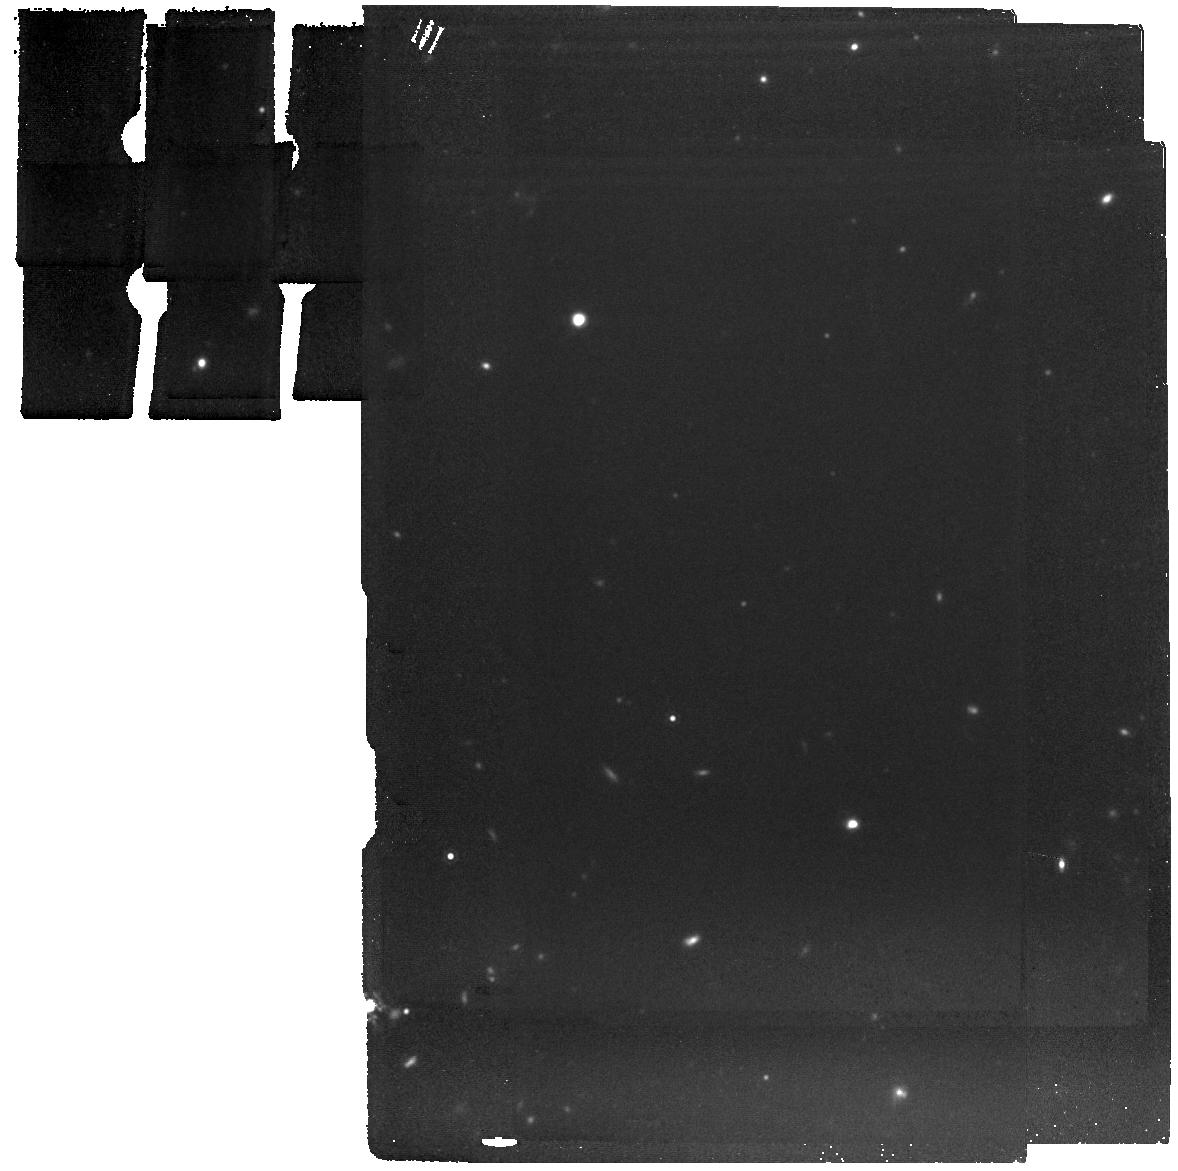
Target: SN-2007OD. Instrument: MIRI. Filter: F1280W. Exposure: 11 min. Observation ID: jw06049-o003_t005_miri_f1280w

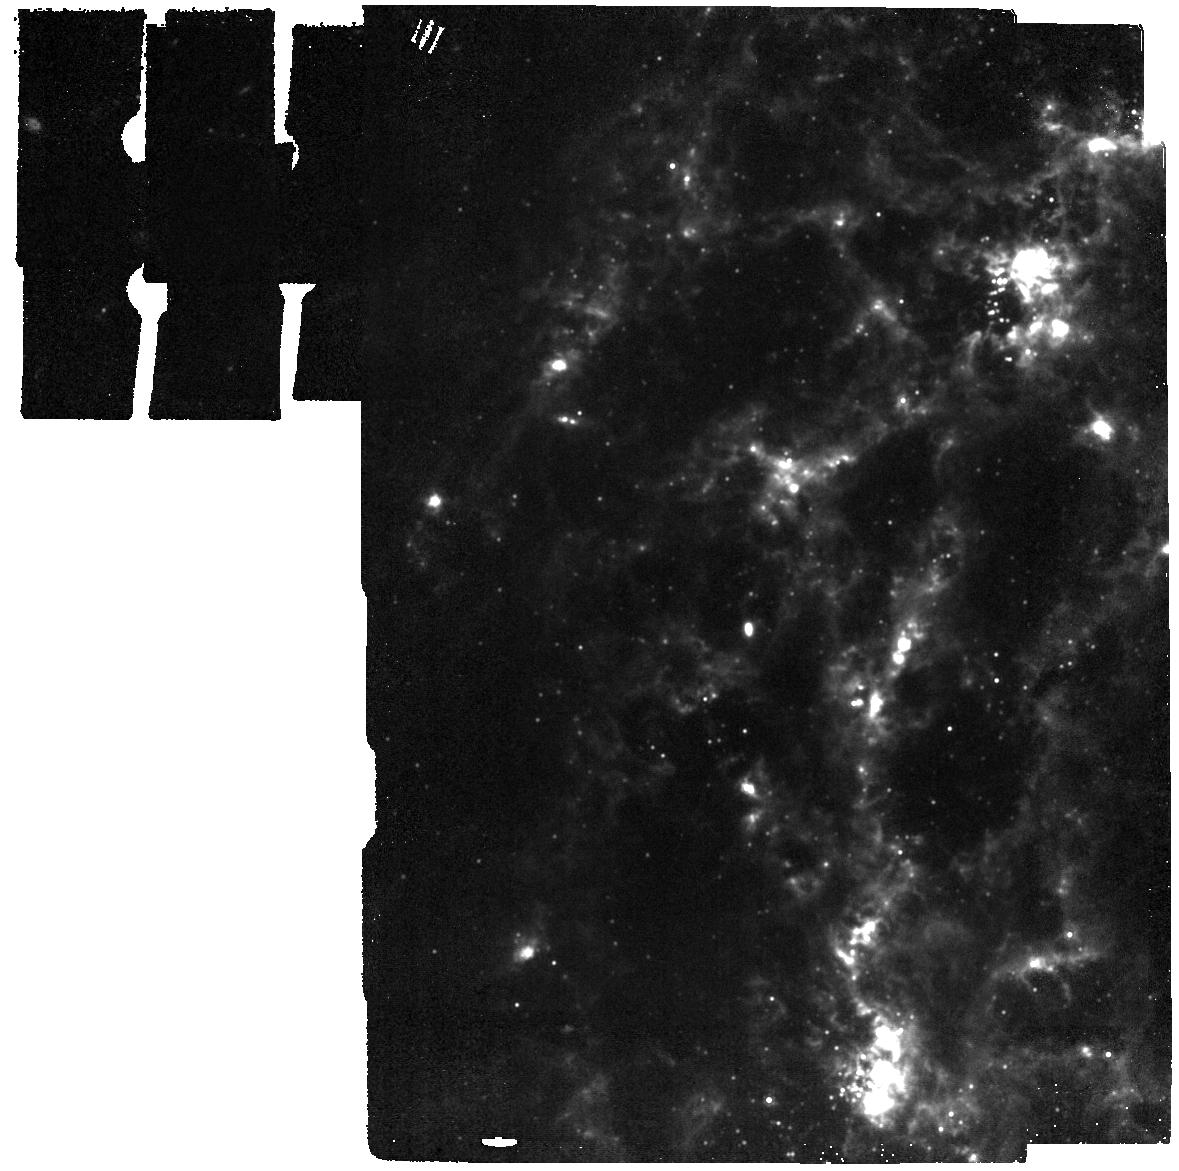
Target: SN-2003GD. Instrument: MIRI. Filter: F1000W. Exposure: 4 min. Observation ID: jw06049-o001_t001_miri_f1000w

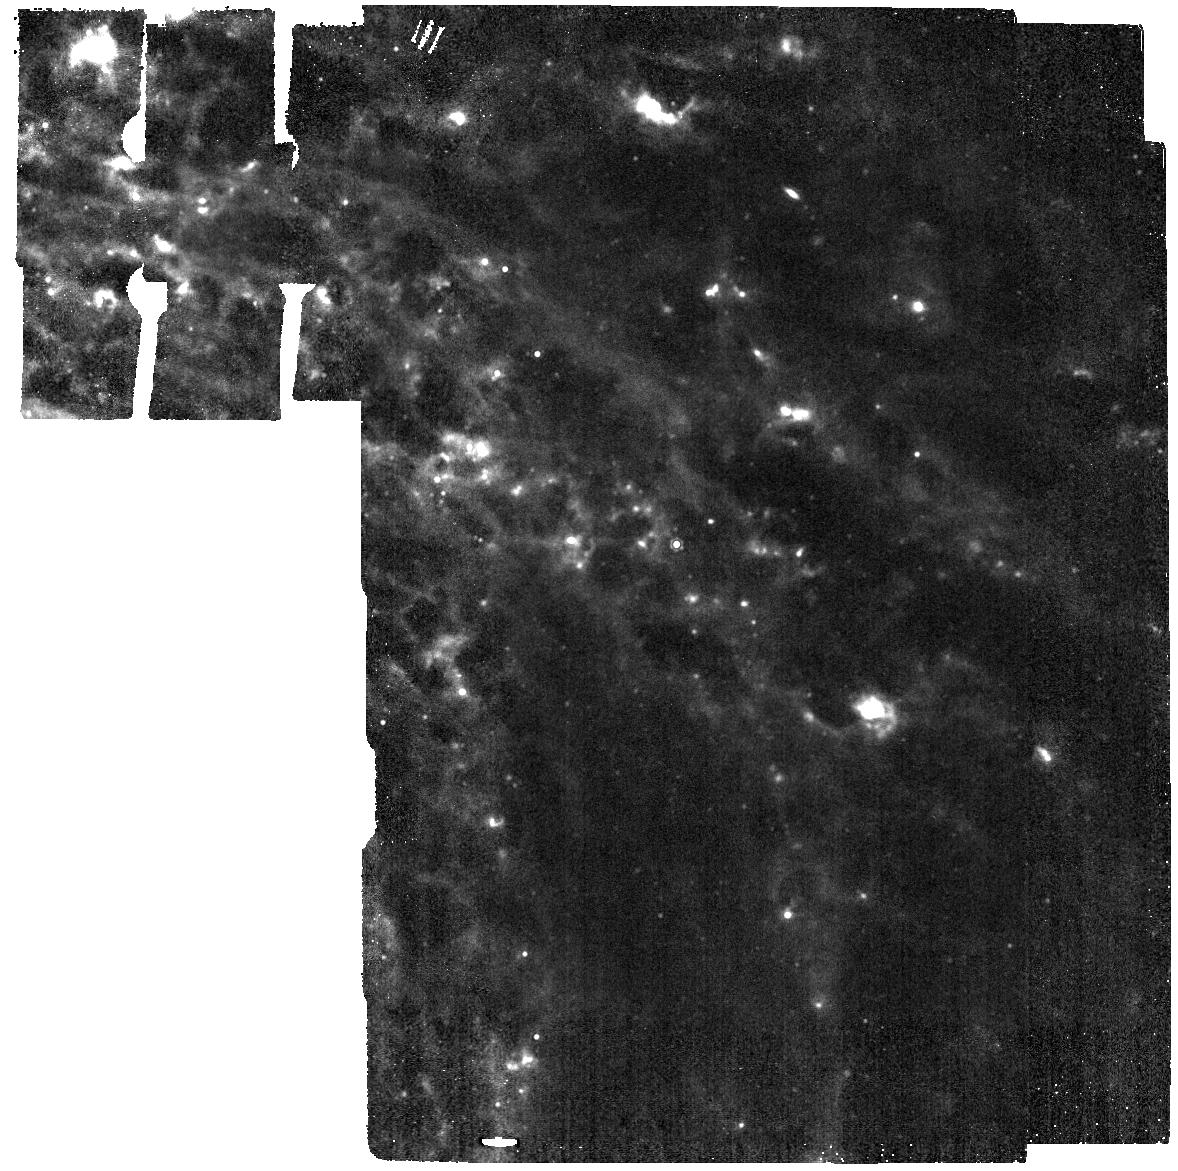
Target: SN-2012AW. Instrument: MIRI. Filter: F1130W. Exposure: 4 min. Observation ID: jw06049-o004_t007_miri_f1130w

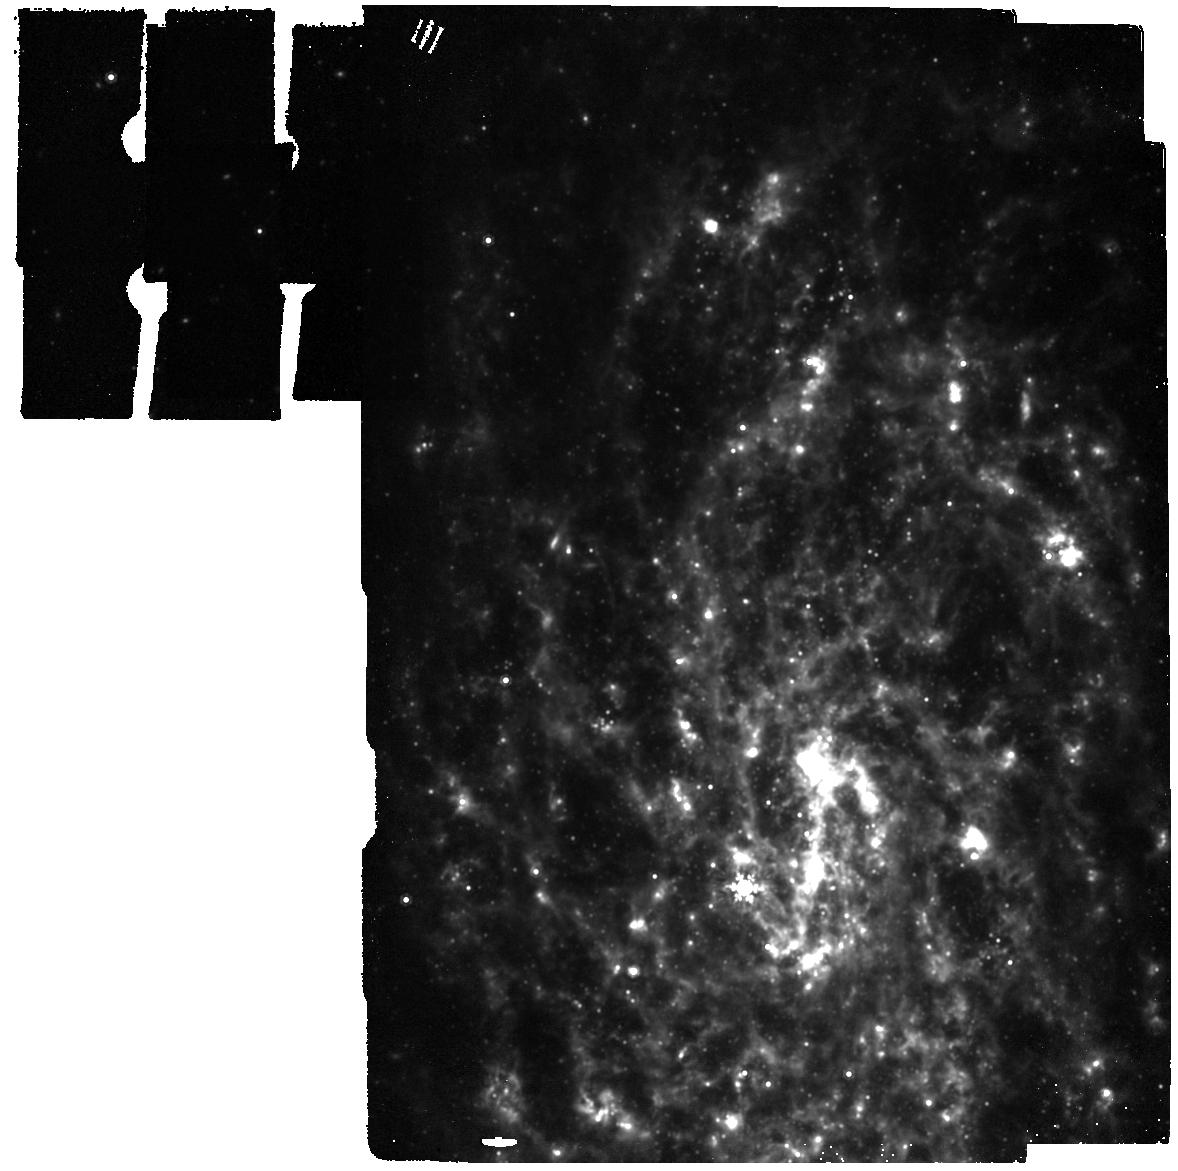
Target: SN-2007IT. Instrument: MIRI. Filter: F1000W. Exposure: 9 min. Observation ID: jw06049-o002_t003_miri_f1000w

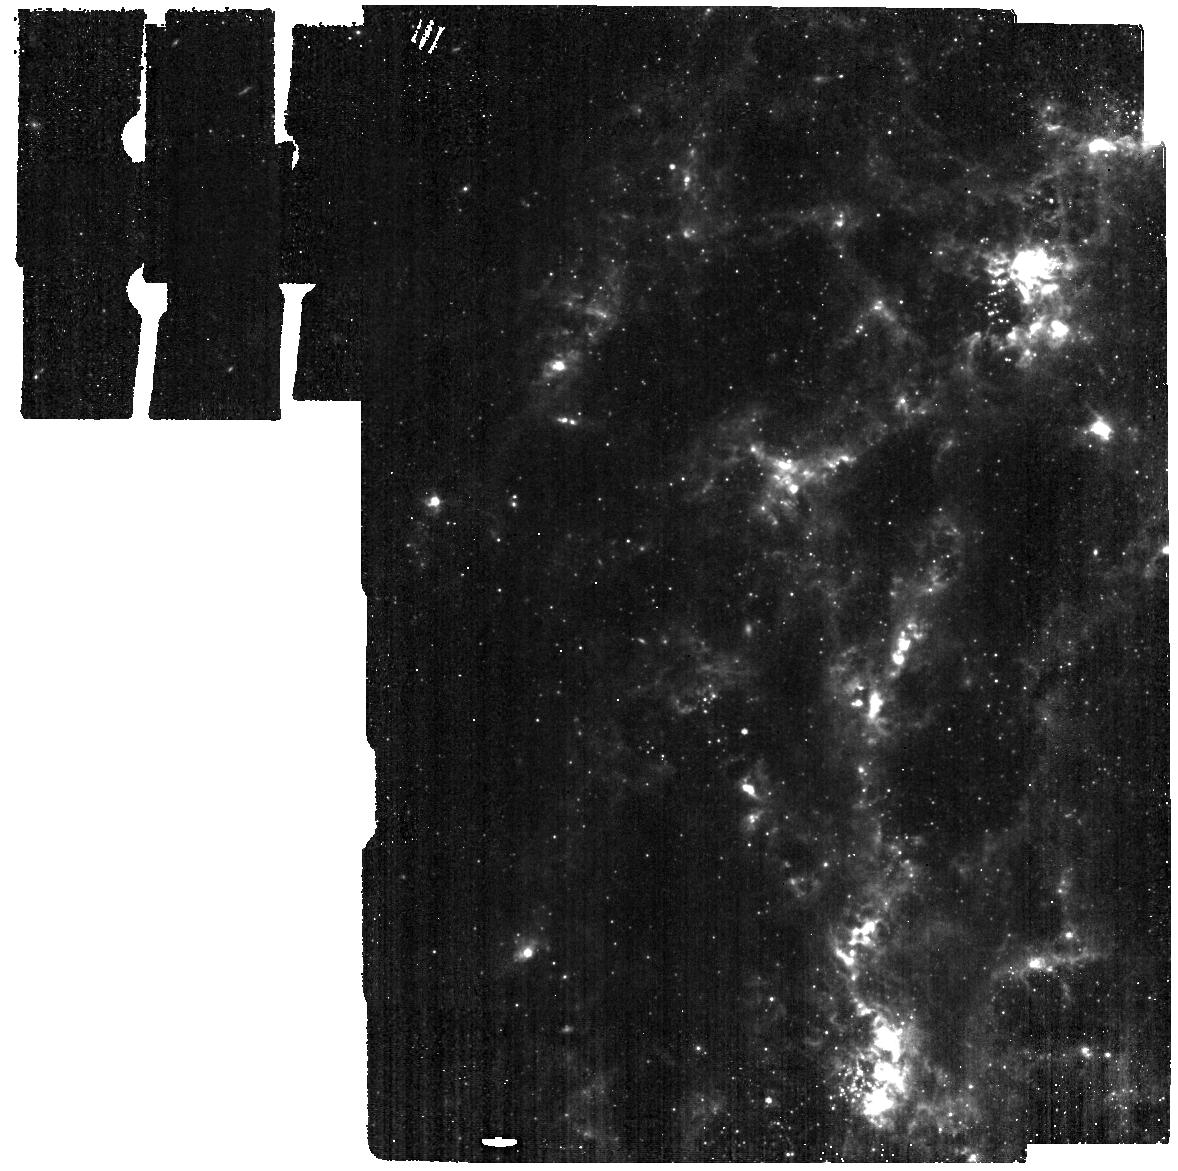
Target: SN-2003GD. Instrument: MIRI. Filter: F560W. Exposure: 3 min. Observation ID: jw06049-o001_t001_miri_f560w

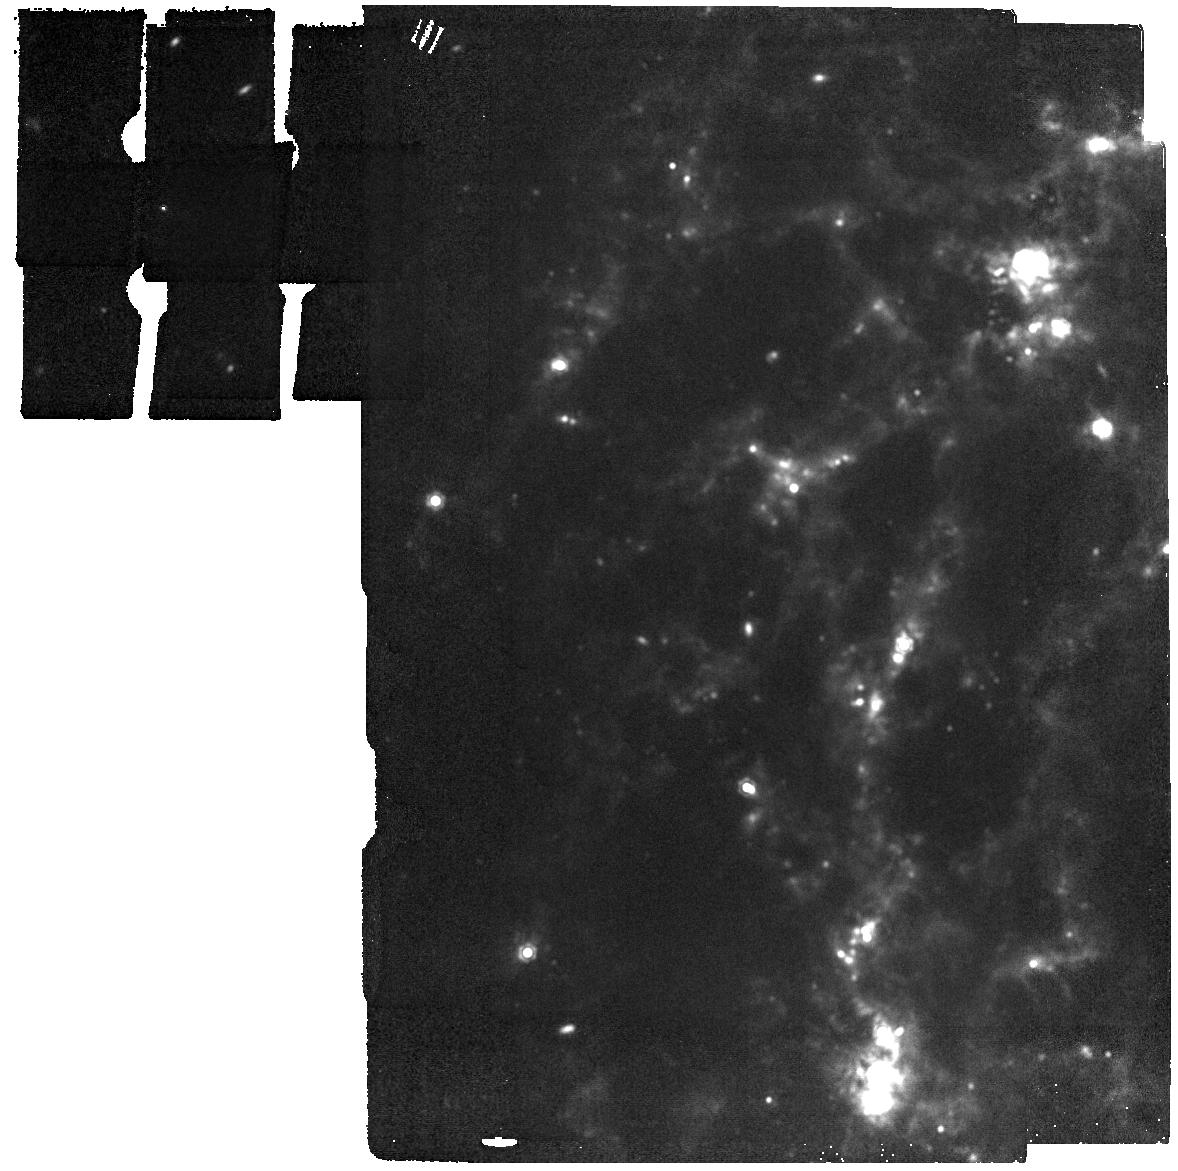
Target: SN-2003GD. Instrument: MIRI. Filter: F1500W. Exposure: 2 min. Observation ID: jw06049-o001_t001_miri_f1500w

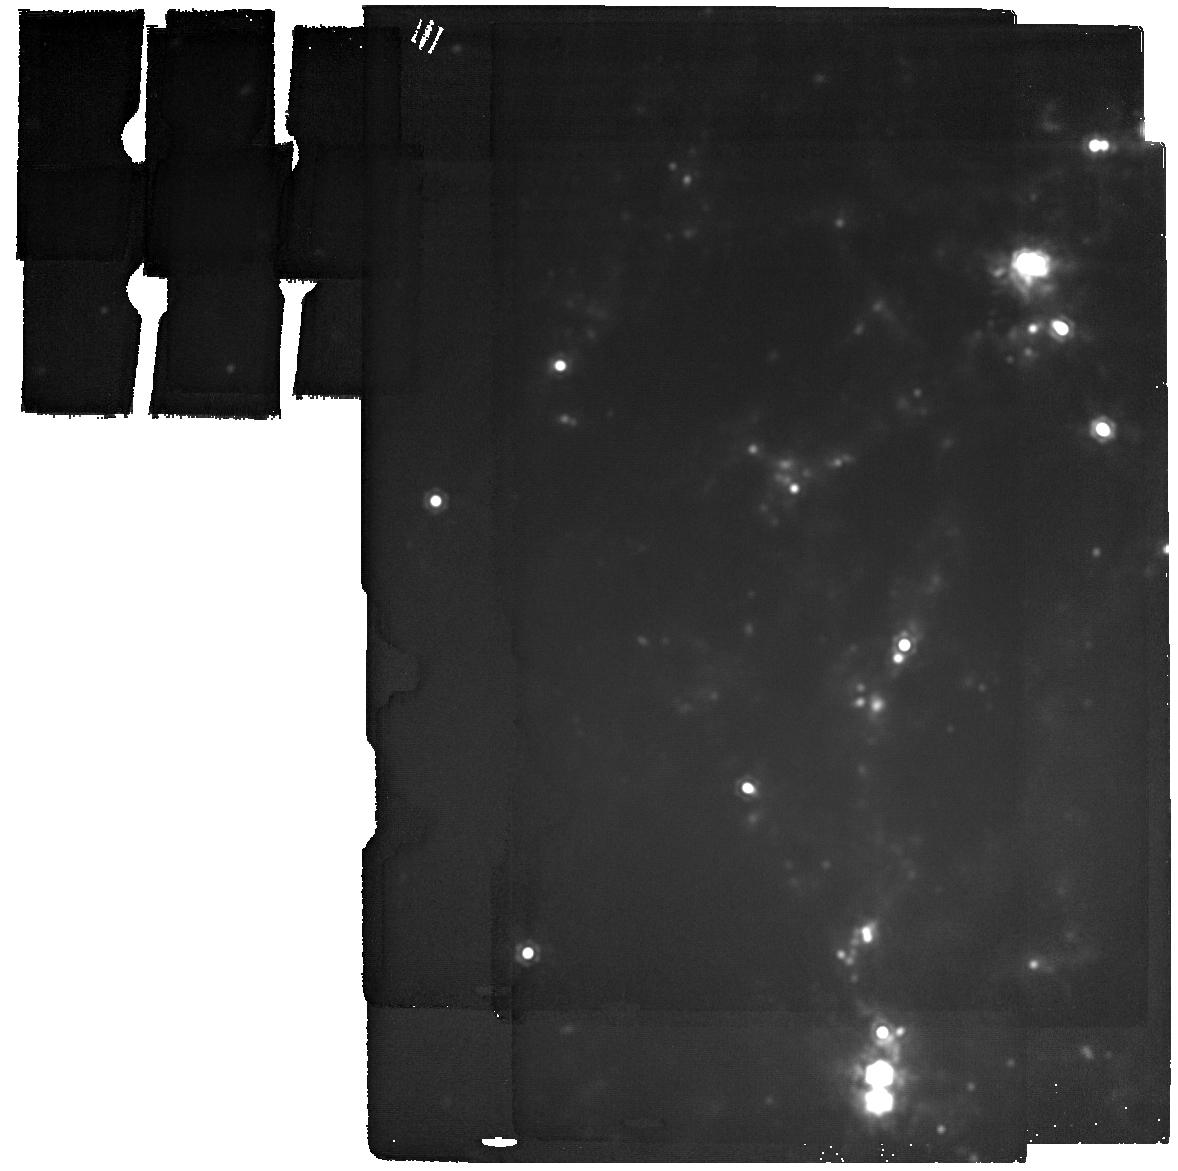
Target: SN-2003GD. Instrument: MIRI. Filter: F2100W. Exposure: 8 min. Observation ID: jw06049-o001_t001_miri_f2100w

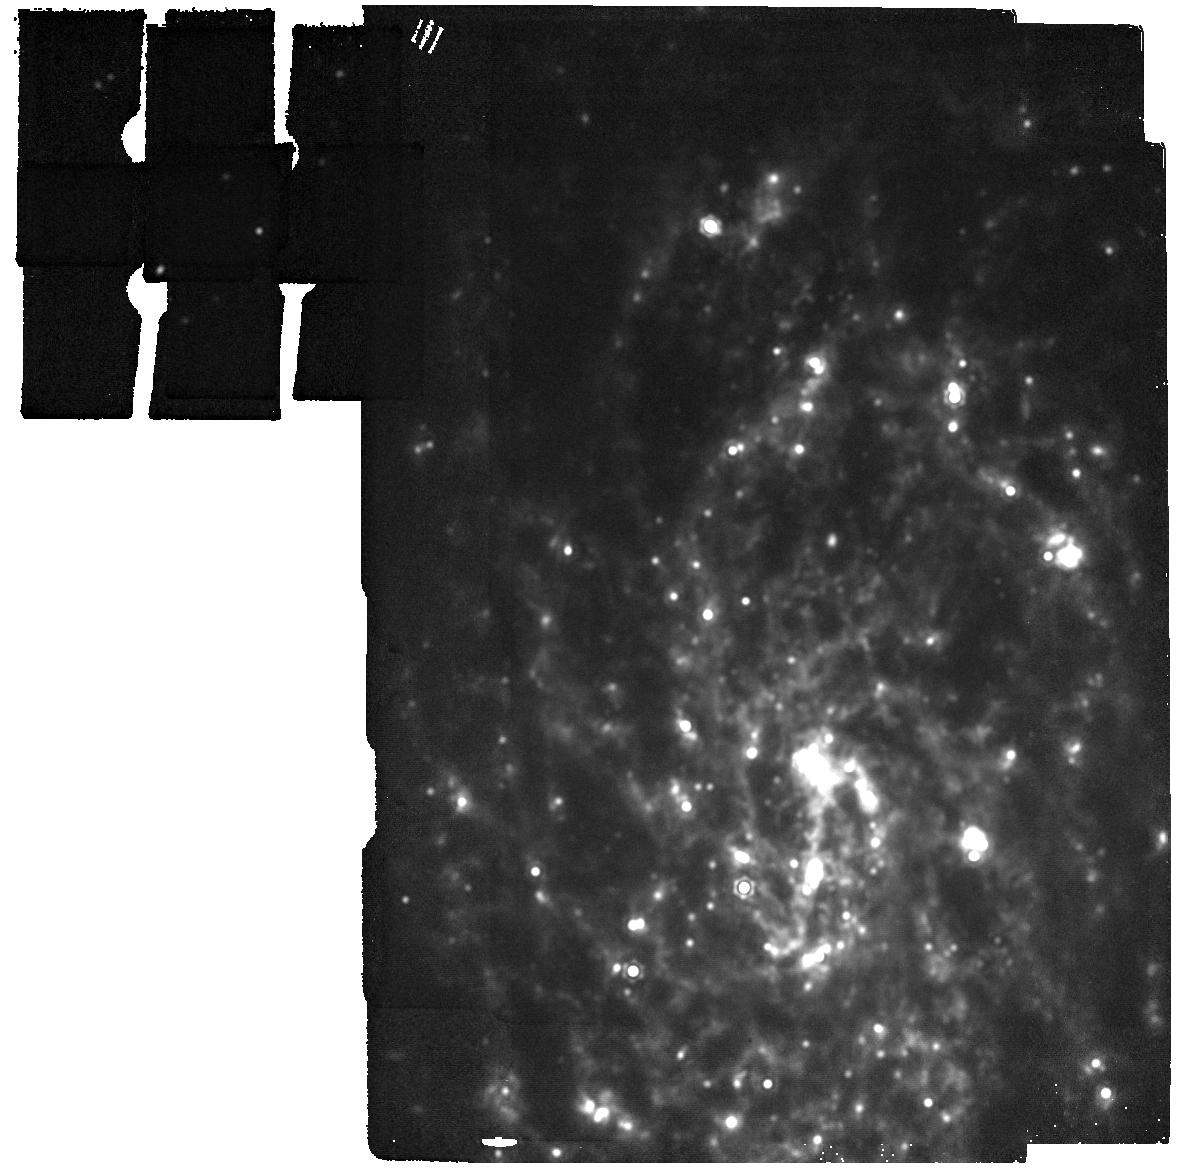
Target: SN-2007IT. Instrument: MIRI. Filter: F1800W. Exposure: 4 min. Observation ID: jw06049-o002_t003_miri_f1800w

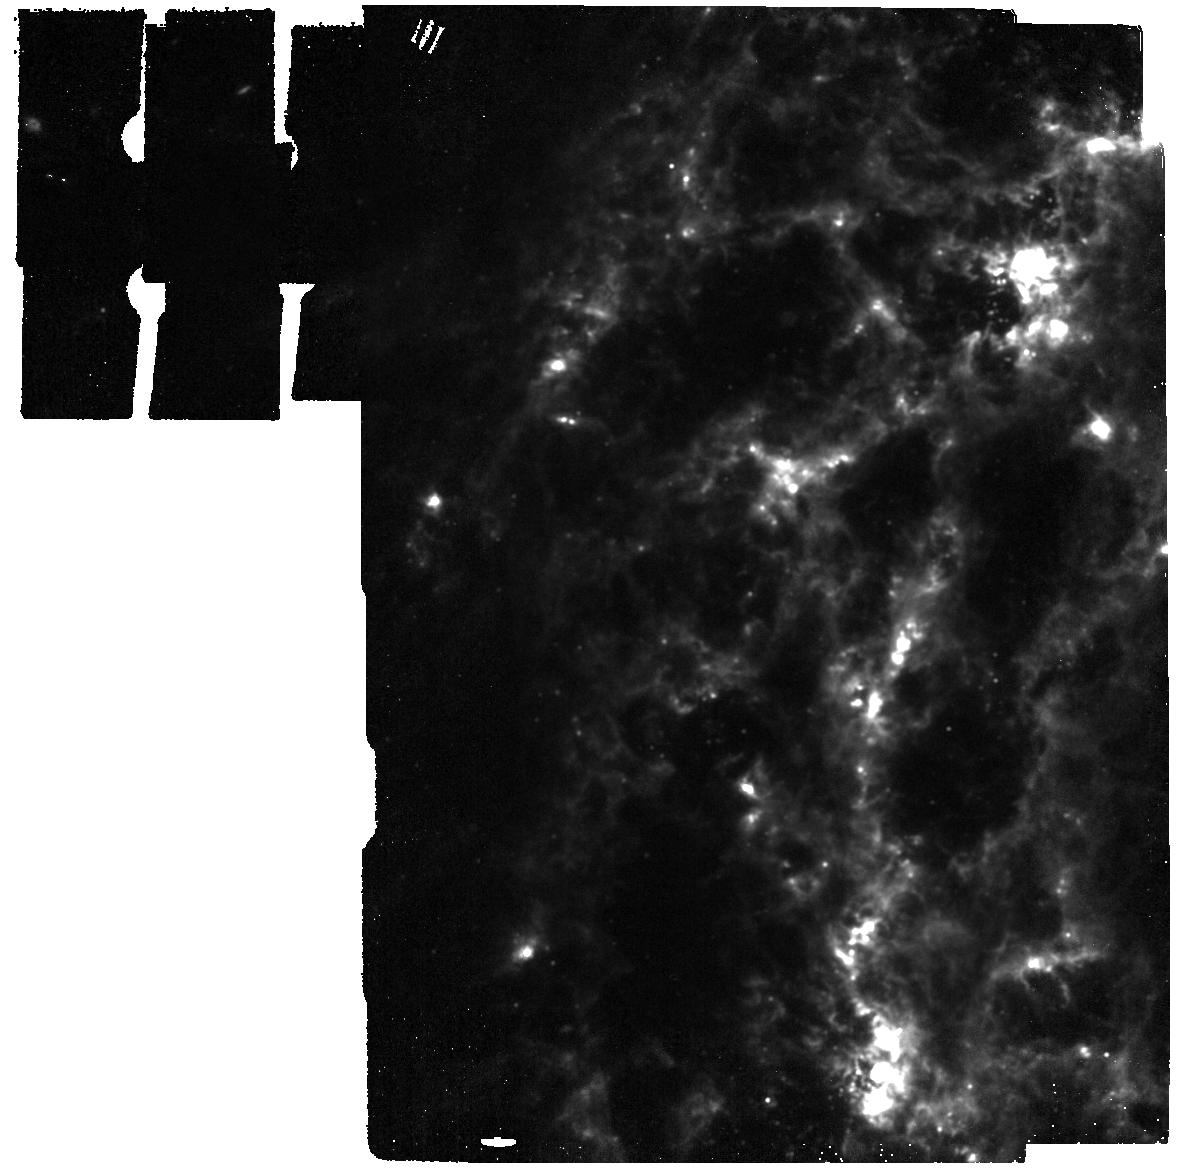
Target: SN-2003GD. Instrument: MIRI. Filter: F1130W. Exposure: 6 min. Observation ID: jw06049-o001_t001_miri_f1130w

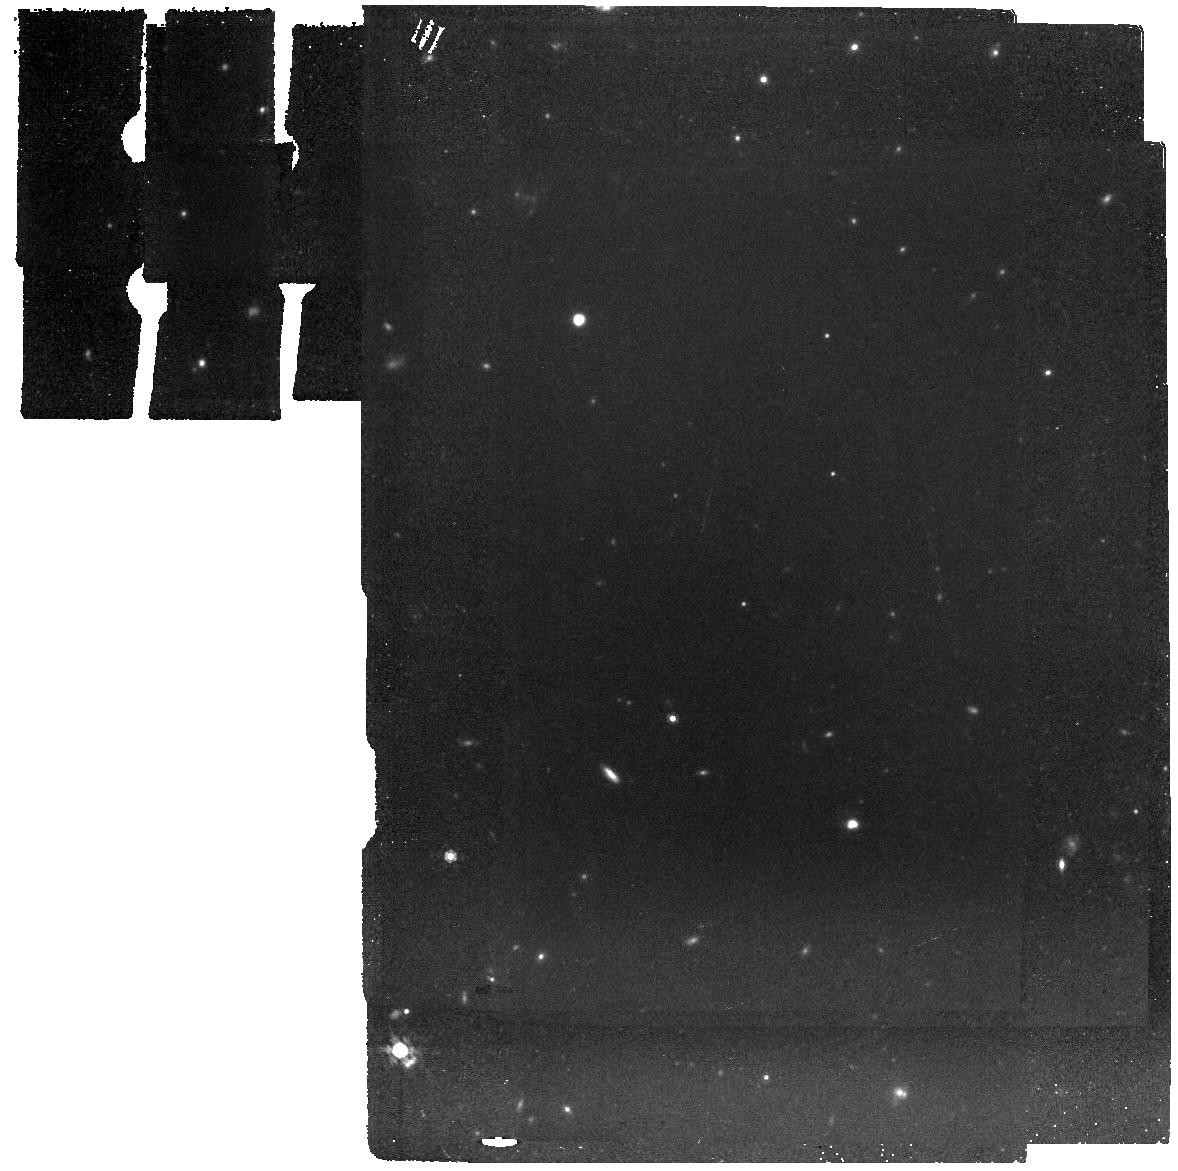
Target: SN-2007OD. Instrument: MIRI. Filter: F1000W. Exposure: 19 min. Observation ID: jw06049-o003_t005_miri_f1000w

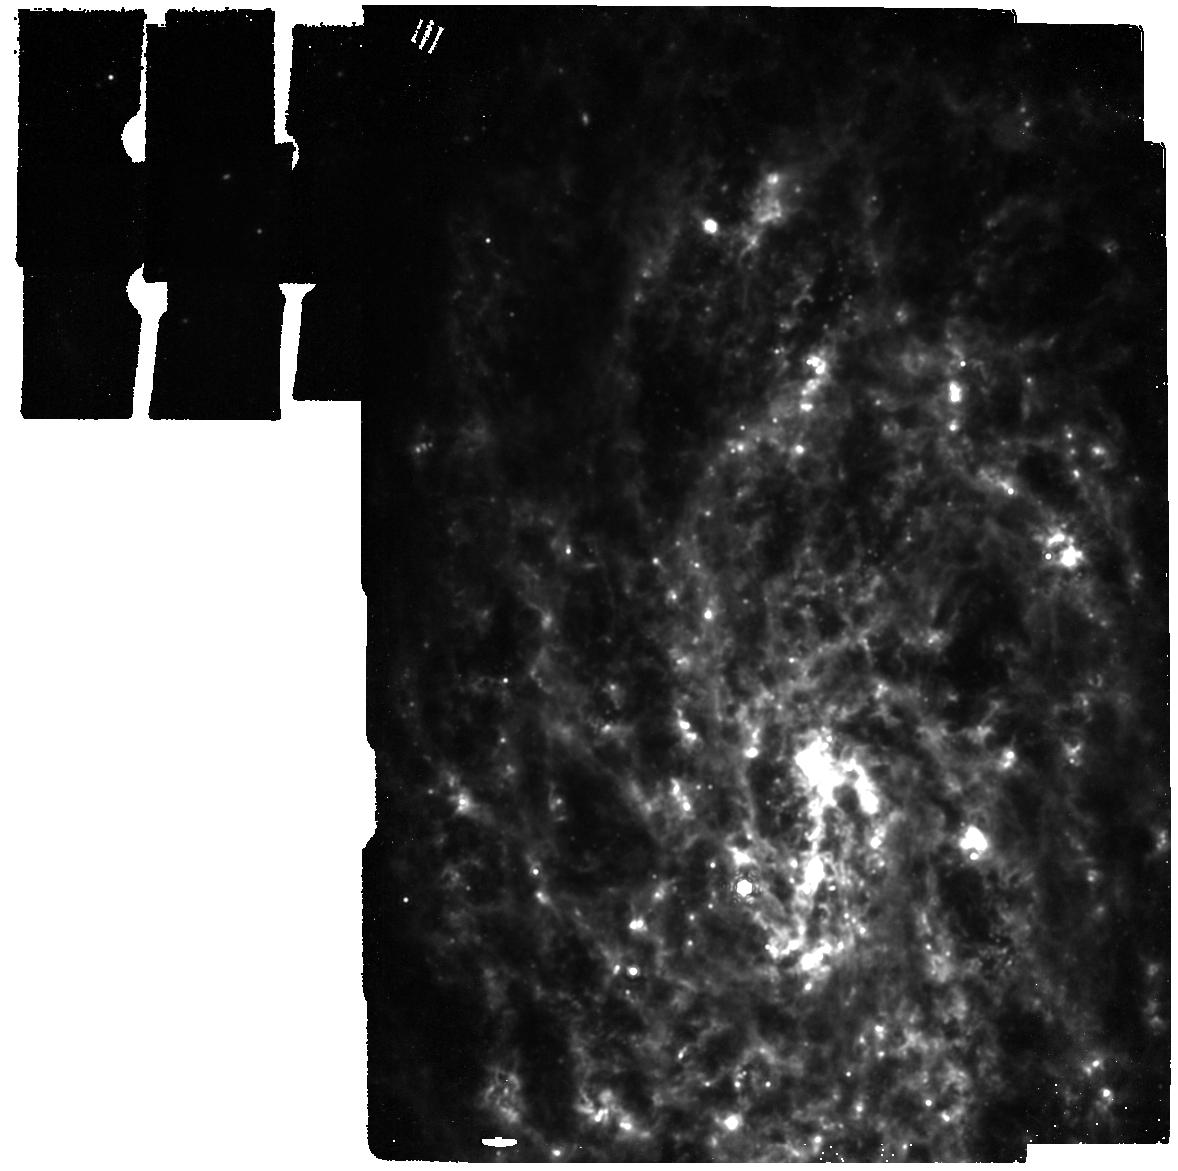
Target: SN-2007IT. Instrument: MIRI. Filter: F1130W. Exposure: 9 min. Observation ID: jw06049-o002_t003_miri_f1130w

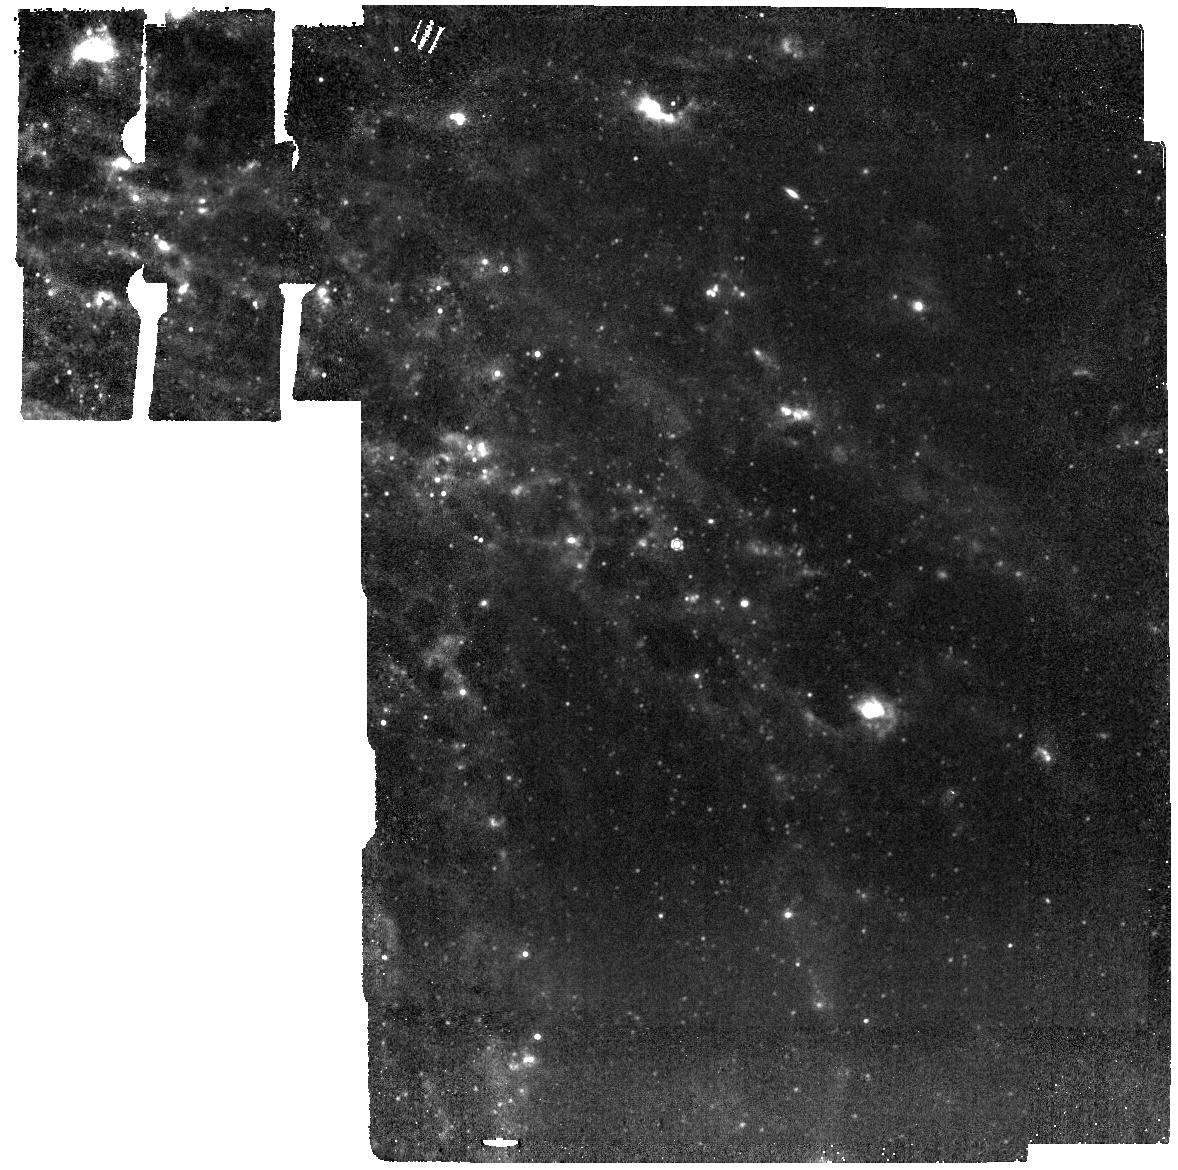
Target: SN-2012AW. Instrument: MIRI. Filter: F1000W. Exposure: 4 min. Observation ID: jw06049-o004_t007_miri_f1000w

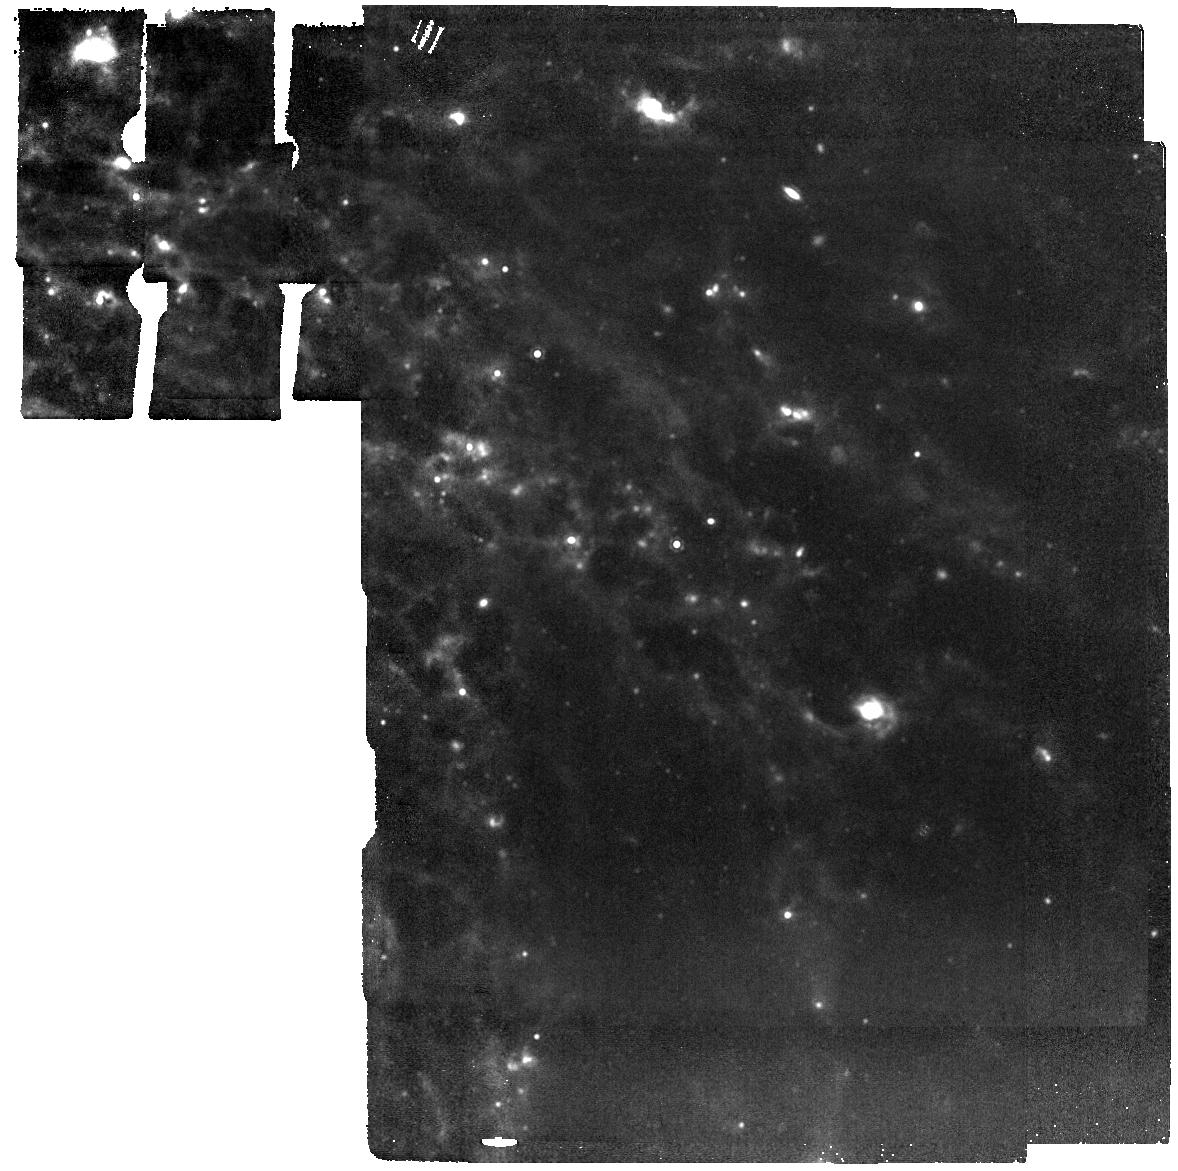
Target: SN-2012AW. Instrument: MIRI. Filter: F1280W. Exposure: 4 min. Observation ID: jw06049-o004_t007_miri_f1280w

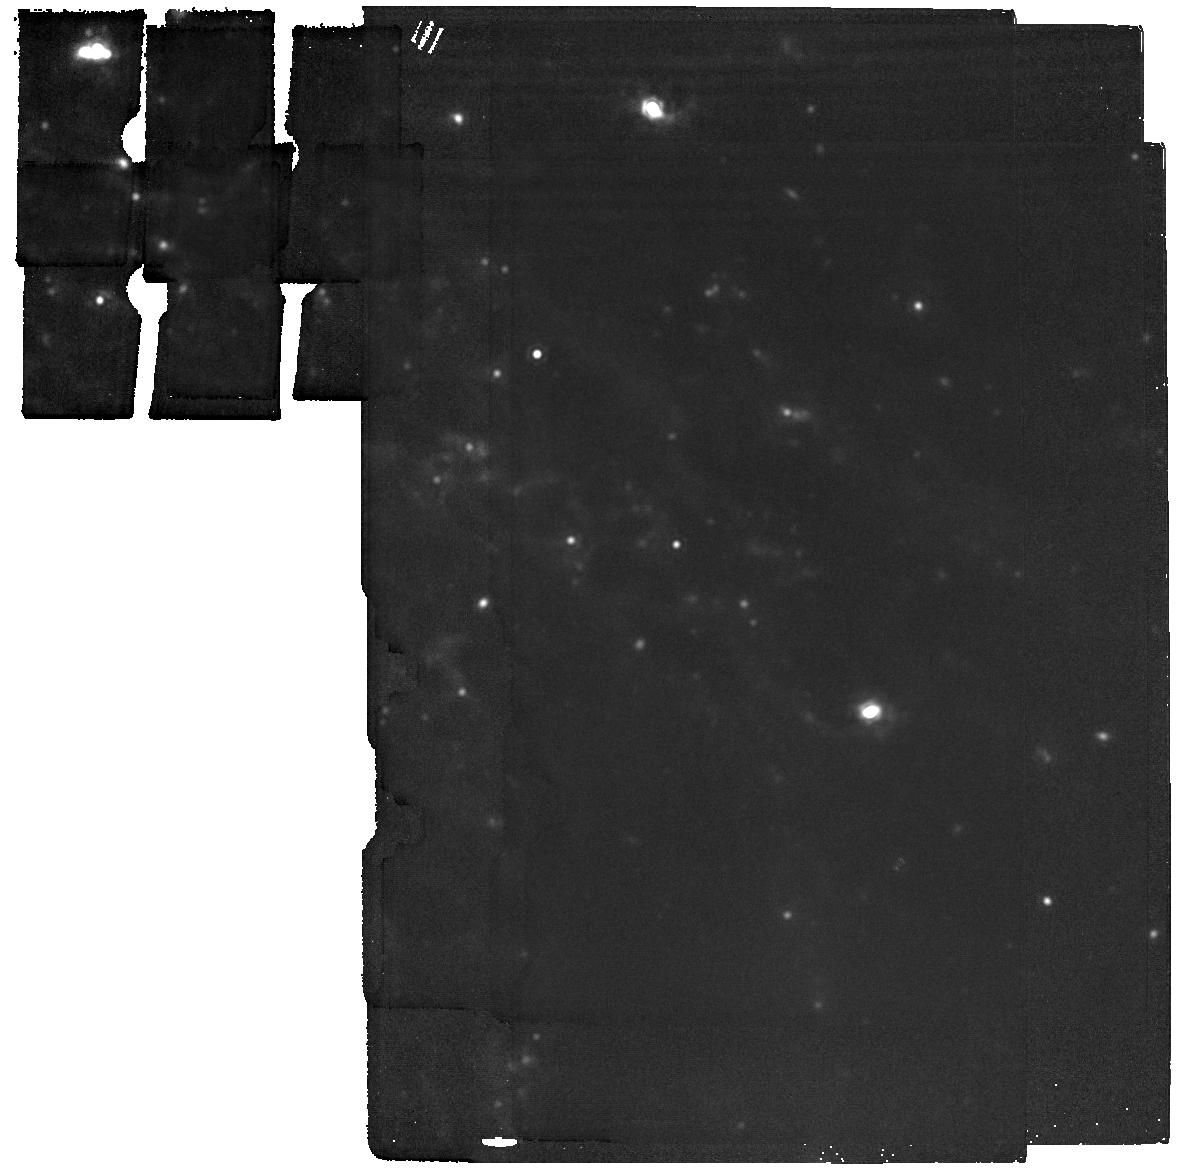
Target: SN-2012AW. Instrument: MIRI. Filter: F1800W. Exposure: 4 min. Observation ID: jw06049-o004_t007_miri_f1800w

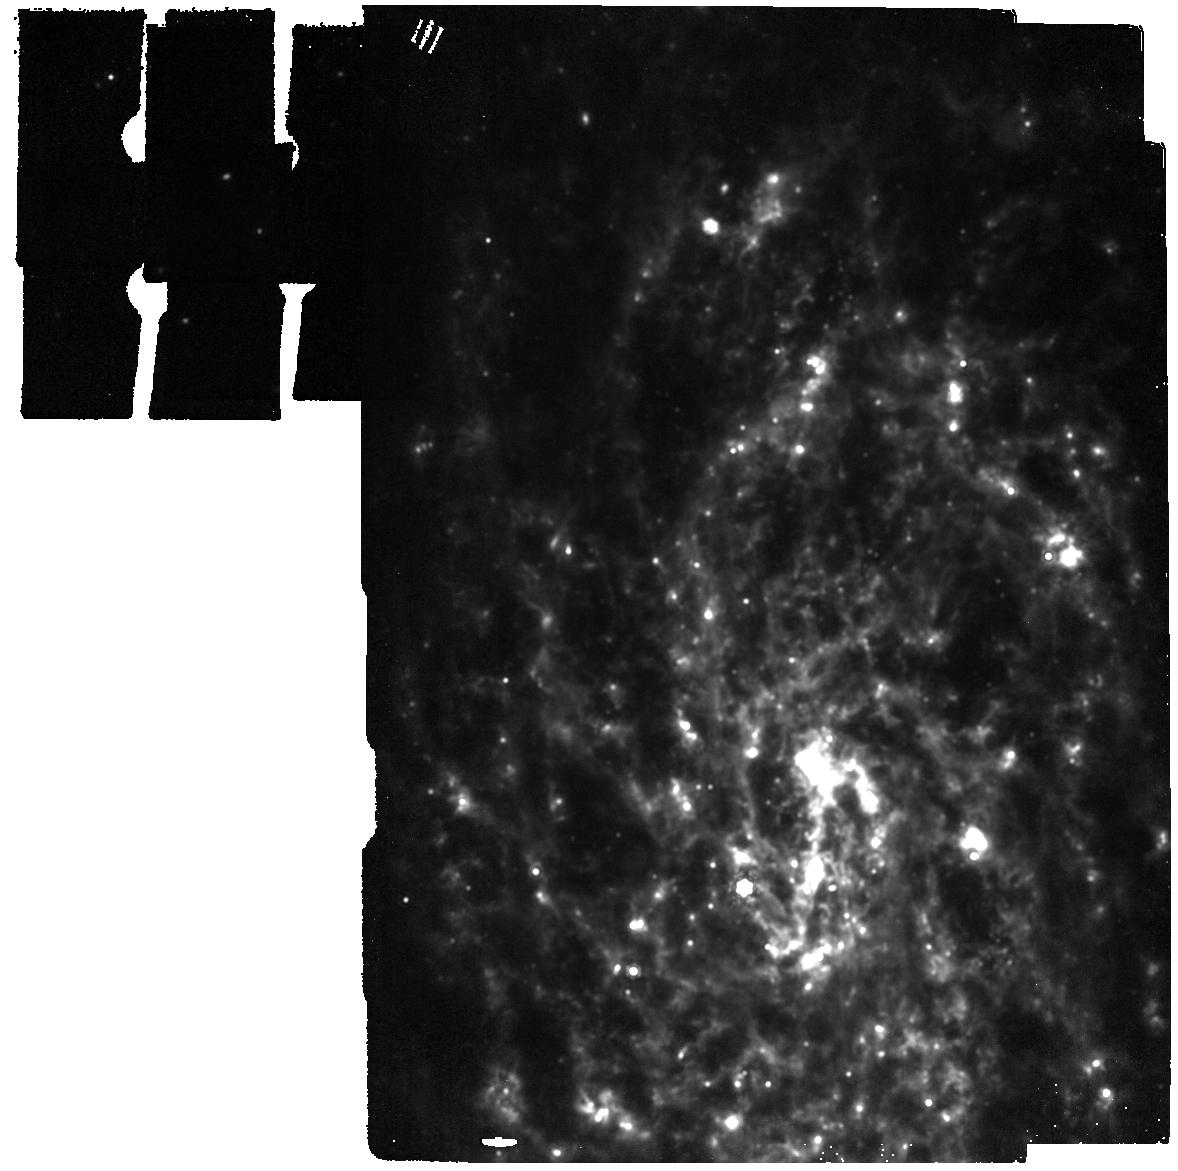
Target: SN-2007IT. Instrument: MIRI. Filter: F1280W. Exposure: 4 min. Observation ID: jw06049-o002_t003_miri_f1280w

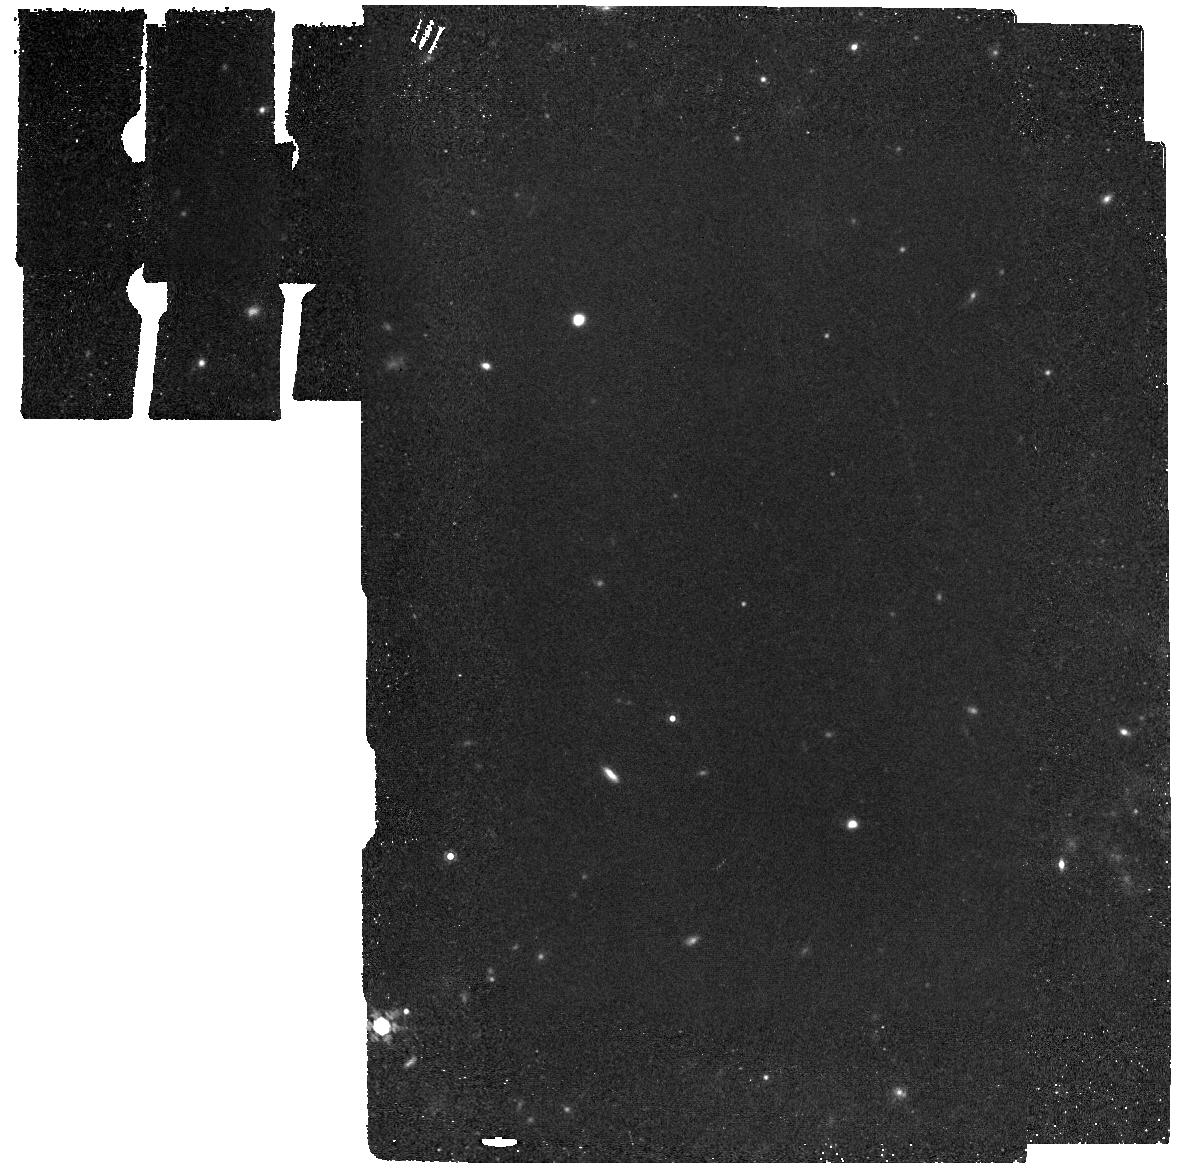
Target: SN-2007OD. Instrument: MIRI. Filter: F1130W. Exposure: 19 min. Observation ID: jw06049-o003_t005_miri_f1130w

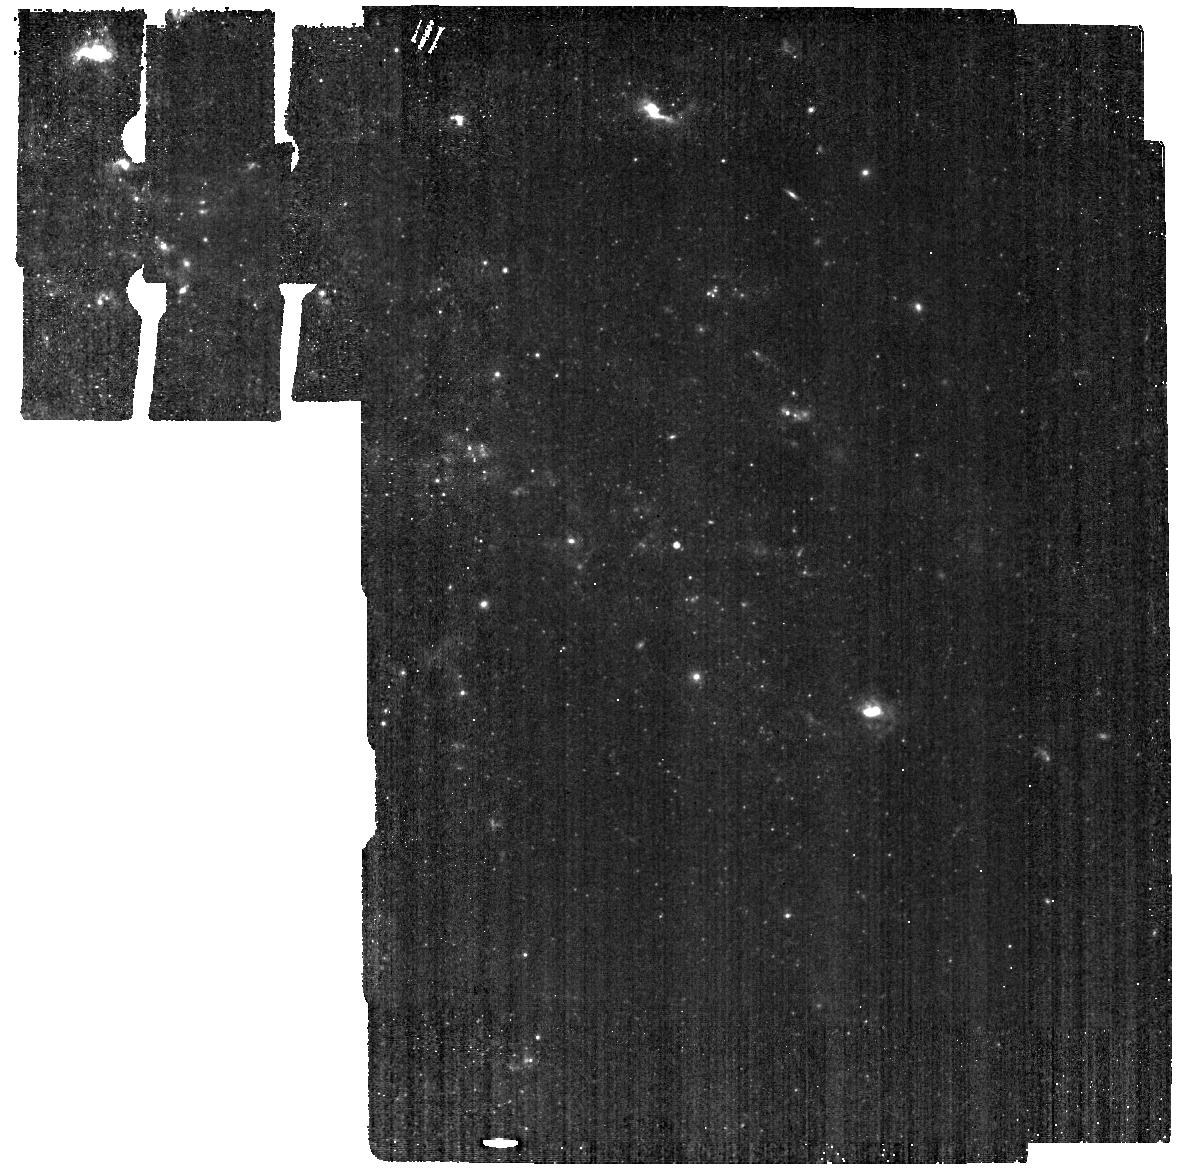
Target: SN-2012AW. Instrument: MIRI. Filter: F560W. Exposure: 2 min. Observation ID: jw06049-o004_t007_miri_f560w

Populating the Gap in Dust-Formation History of Type IIP Supernovae (PI: Szalai, Tamas)

Core-collapse supernovae, especially Type IIP SNe, have long been considered to significantly contribute to the cosmic dust budget. Models of expanding ejecta predict 0.1-1 solar masses of dust in SNe IIP. New dust cools quickly and is therefore detectable at longer (mid-IR) wavelengths. However, only a handful of nearby SNe IIP have shown direct observational evidence for dust condensation (based primarily on Spitzer data), and dust masses (generally limited to early epochs, and to >500 K temperatures) have been 2-3 orders of magnitude smaller than theoretical predictions. At the same time, more recent observations of Galactic SN remnants (SNRs) and the very nearby (~50 kpc) SN 1987A have revealed that massive cooler dust reservoirs may form over years or decades in SNe. However, no other SNe II(P) have significant amounts of newly-formed ejecta dust measured < ~5 yrs after explosion up till now. As demonstrated by recent results on two nearby SNe IIP, JWST finally allows hidden cool (~100--200 K) dust reservoirs in a larger sample of extragalactic SNe to be revealed and to help fill the gap currently existing in the dust-formation history for SNe. Here we propose 7-filter JWST MIRI Imaging of 4 of the most dusty, nearby SNe IIP that will be age > 5 yr by the time of expected Cycle 3 observations. Via modeling their expected mid-IR spectral energy distributions, we will estimate or place stringent constraints on the dust mass for each SN. The deeper understanding of dust mass evolution would also would reveal how dust opacity evolves with time and would provide a more appropriate characterization of the composition of dust grains.